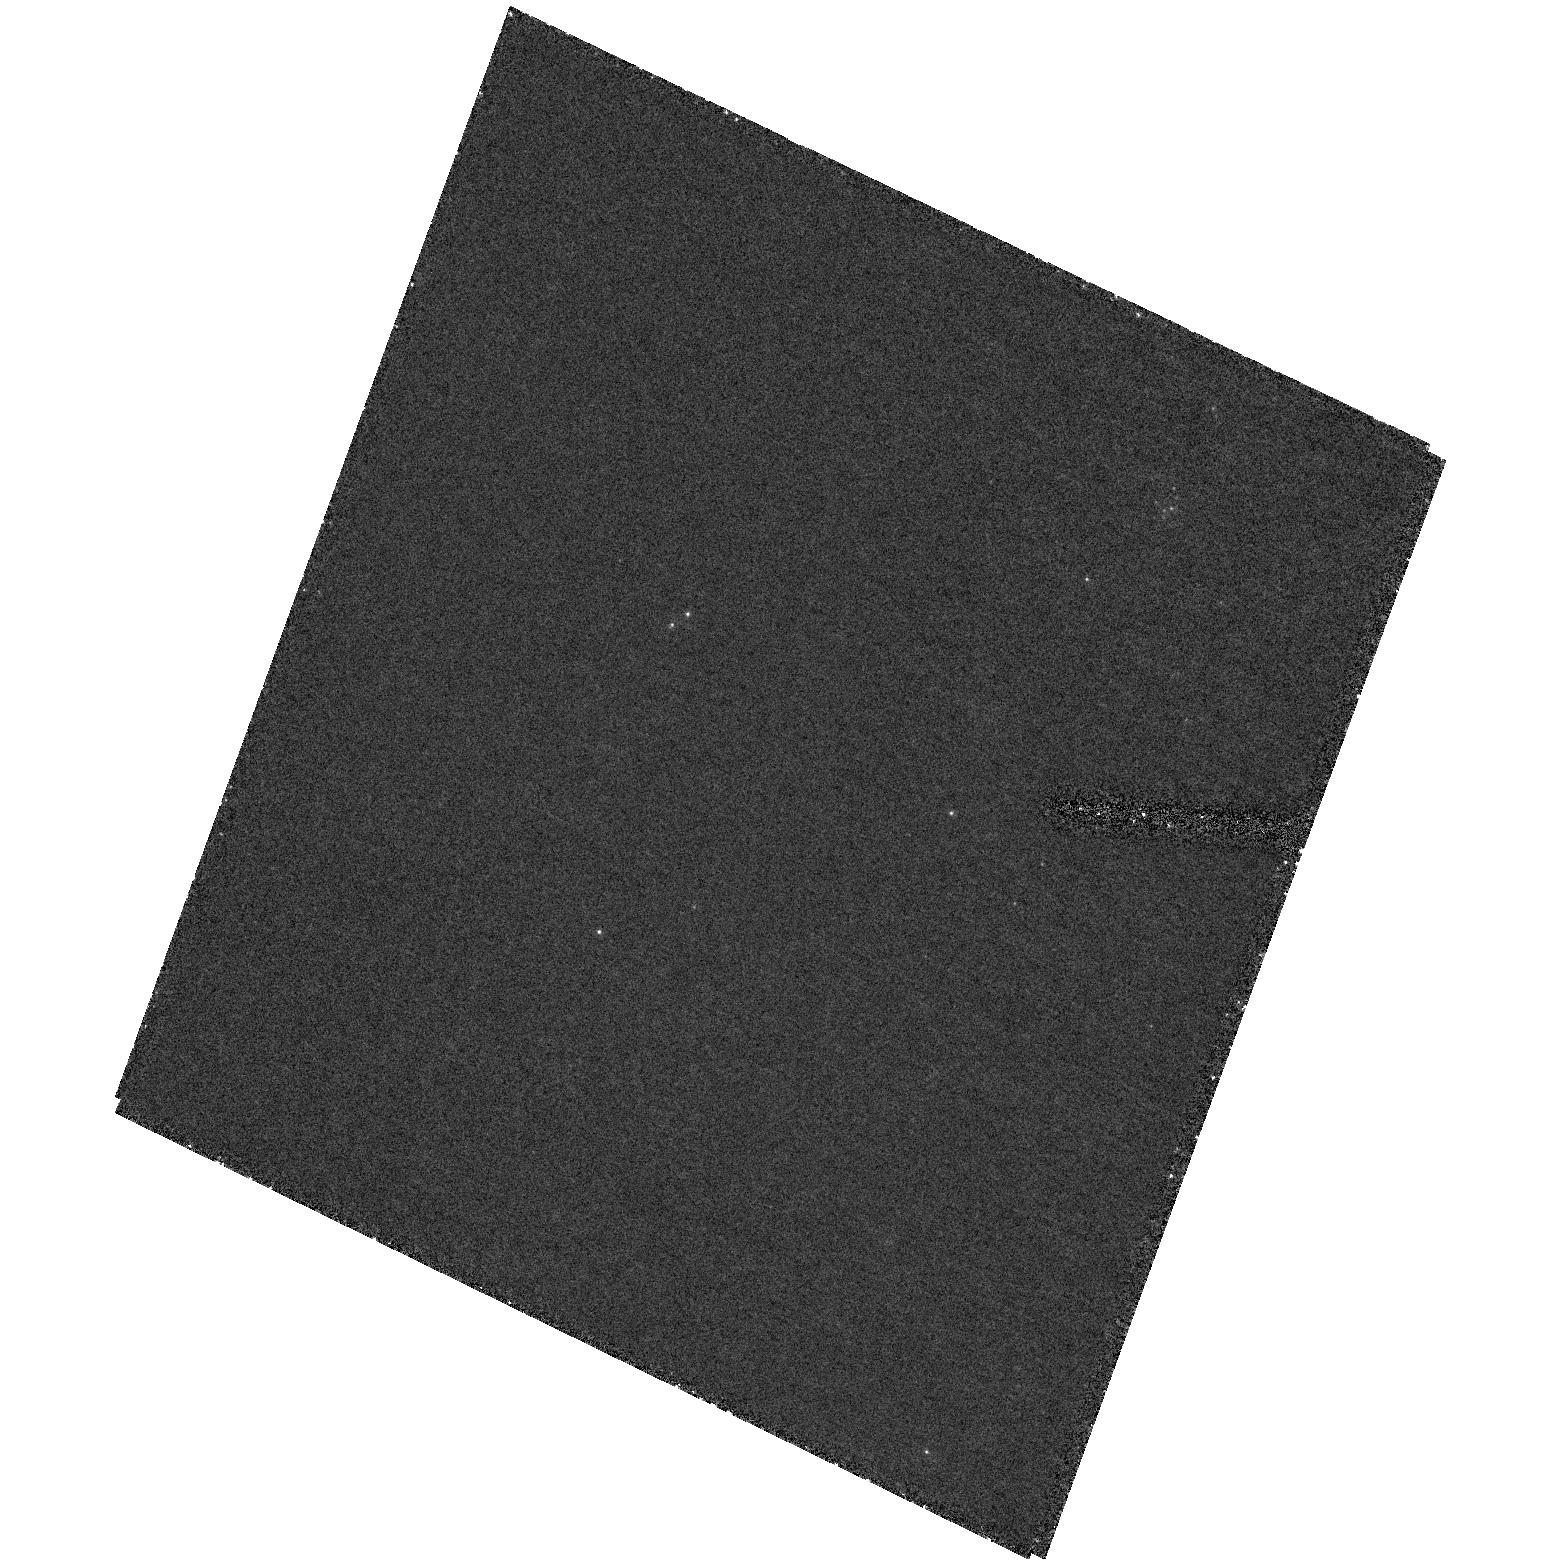
Target: field at RA 35.707°, Dec 42.380°. Instrument: ACS/HRC. Filter: F250W. Exposure: 1.9 h. Observation ID: hst_9414_04_acs_hrc_f250w_j8eo04

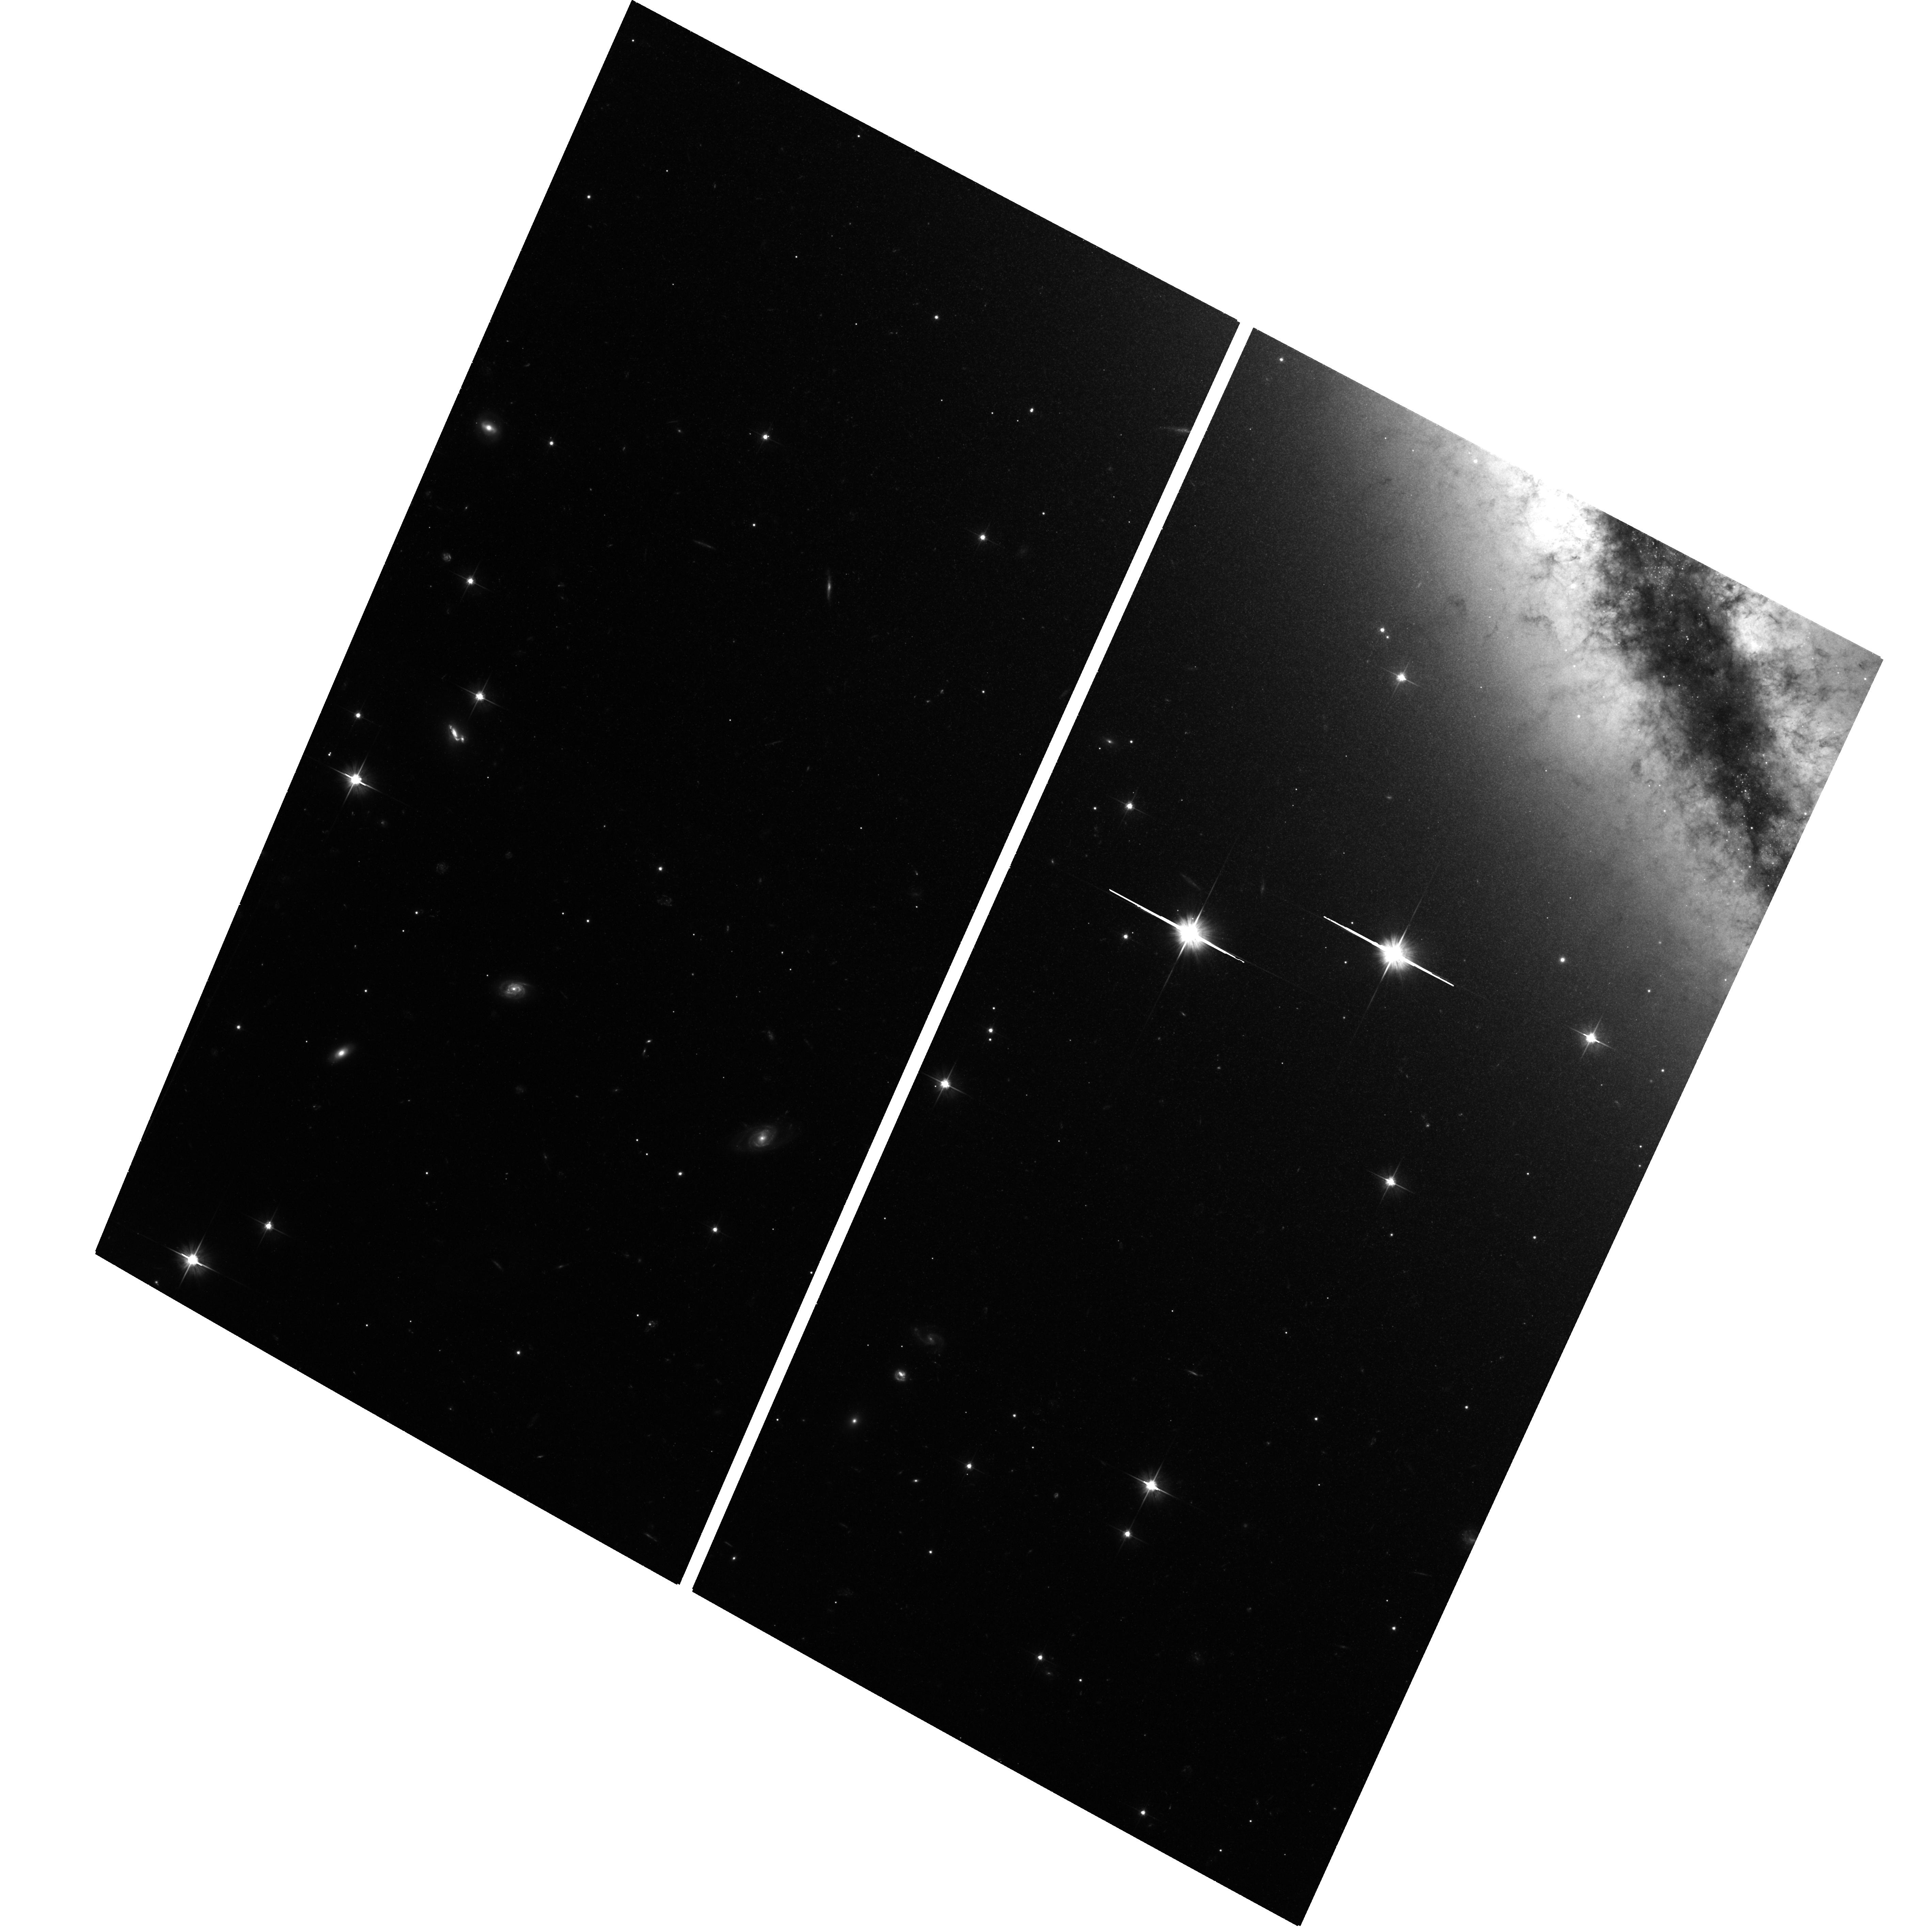
Target: NGC891-HALO1. Instrument: ACS/WFC. Filter: F606W. Exposure: 2.1 h. Observation ID: hst_9414_01_acs_wfc_f606w_j8eo01

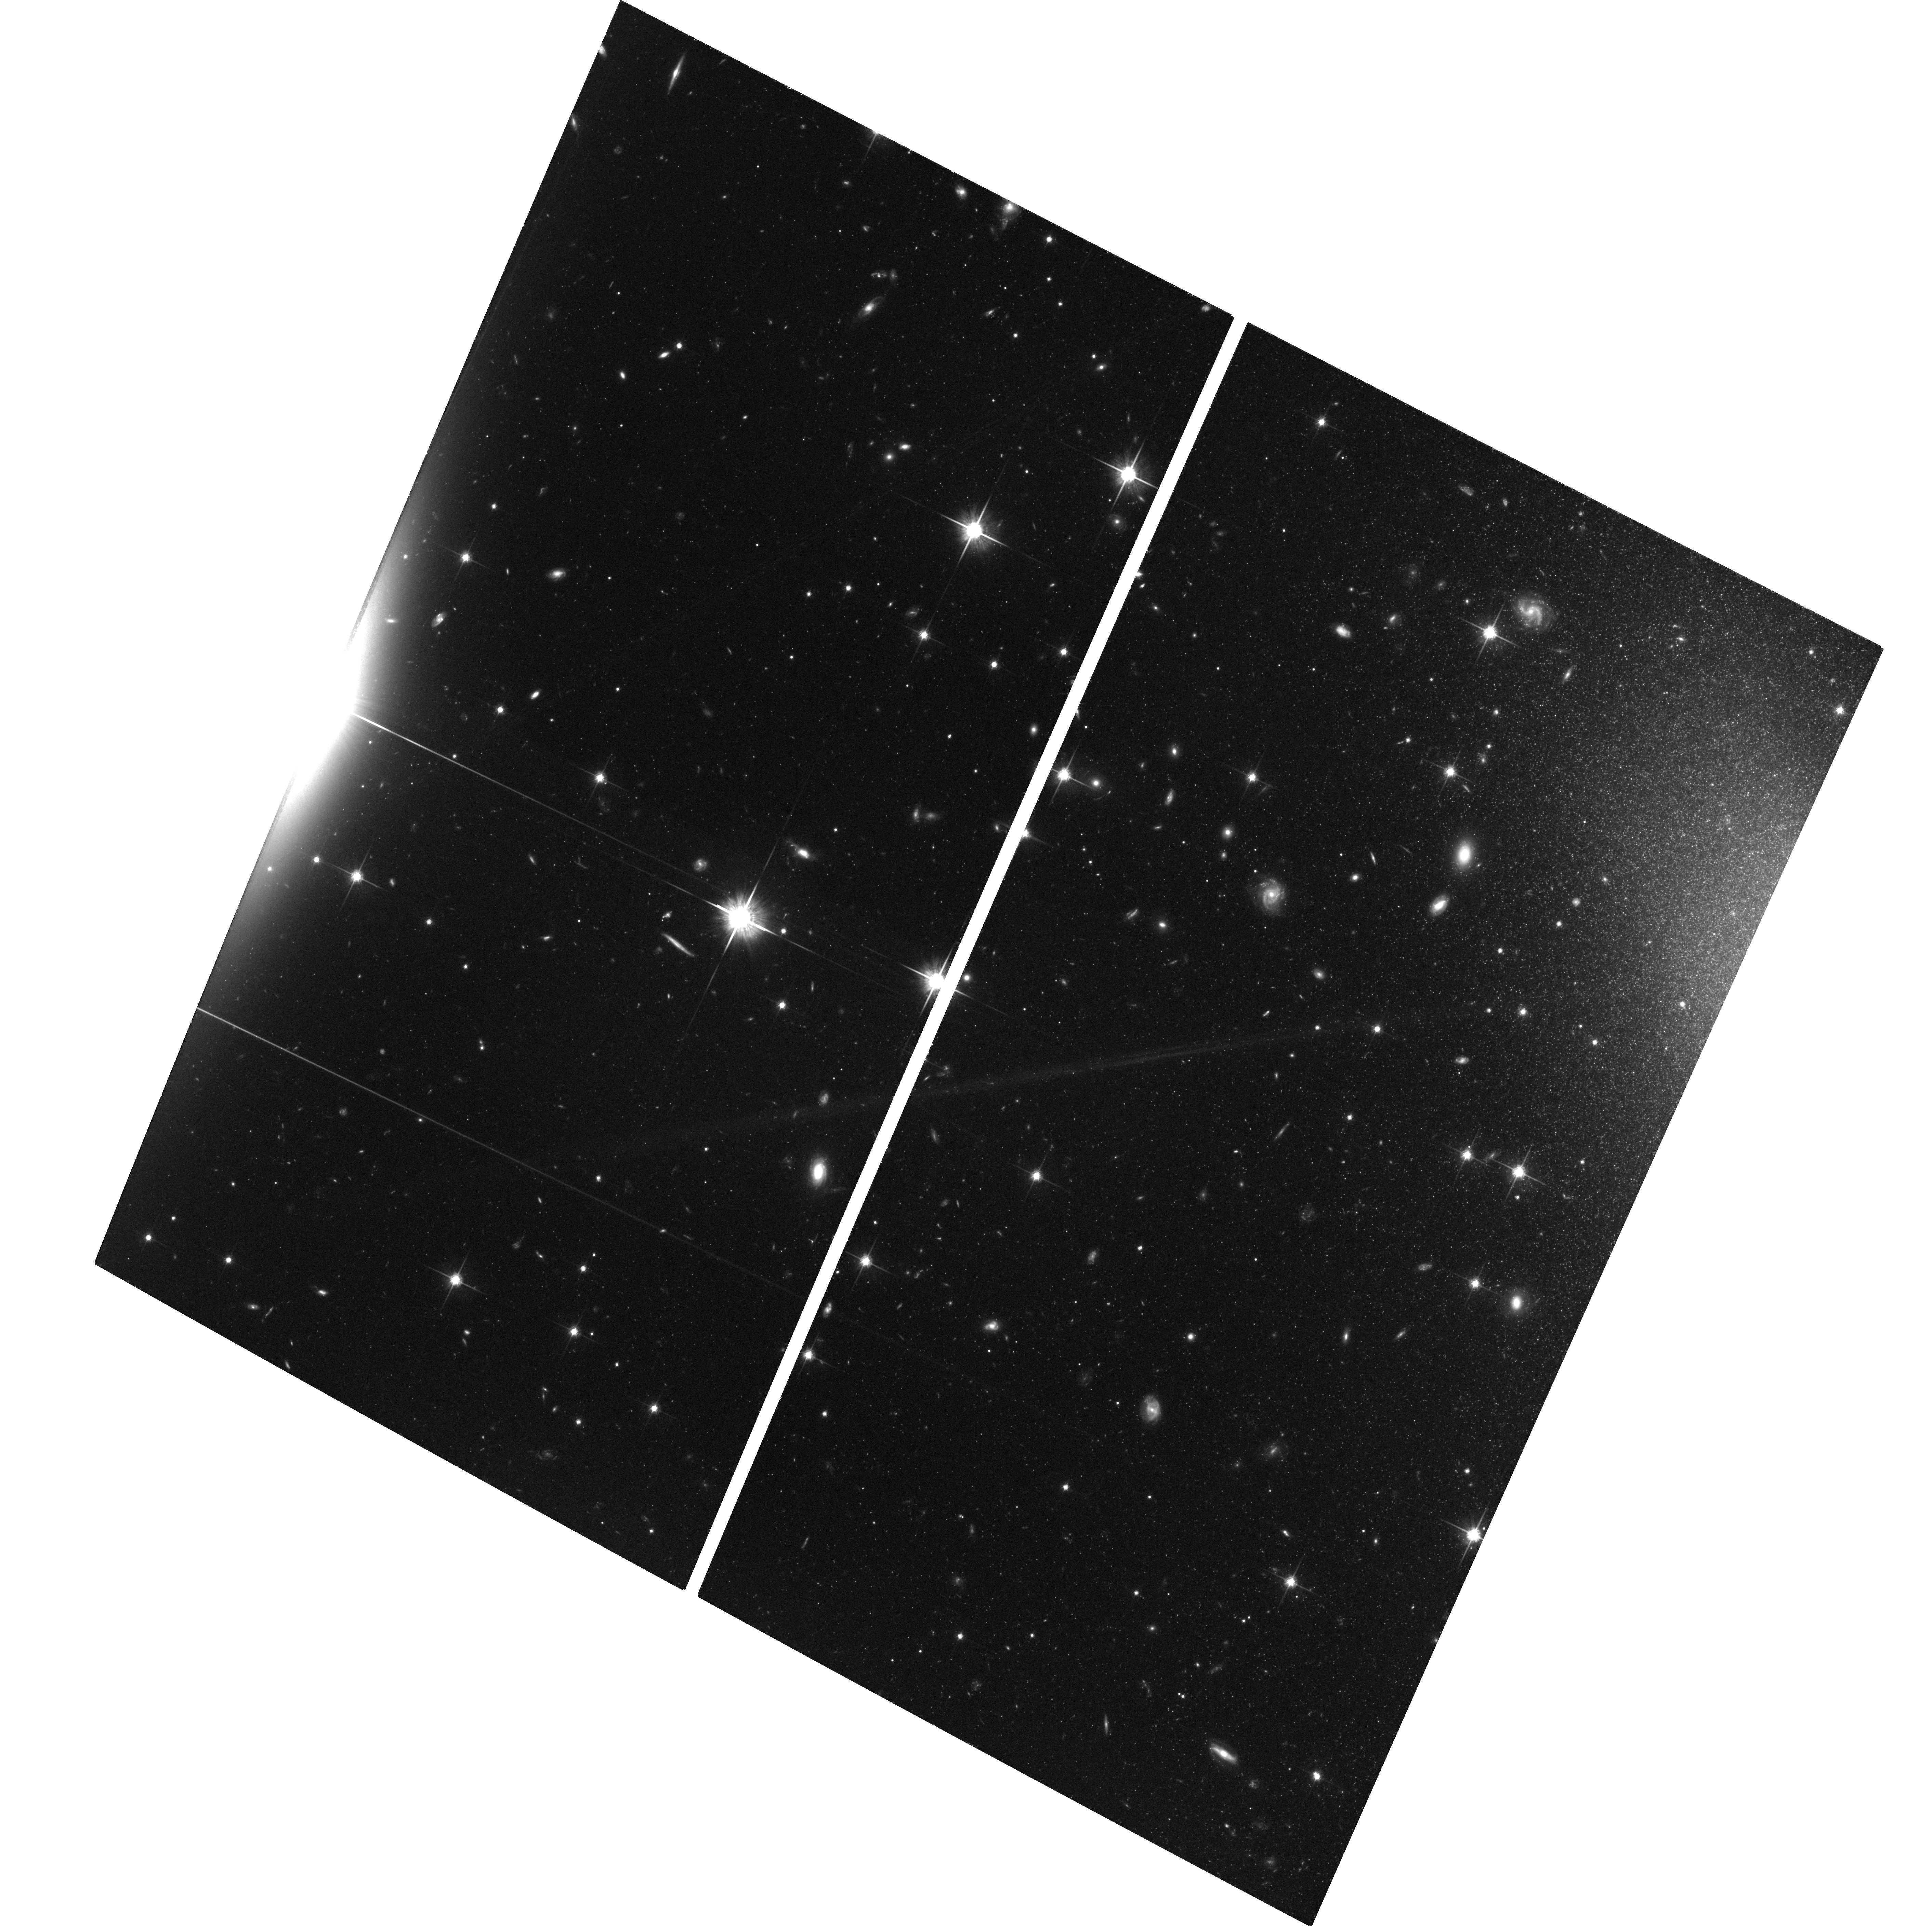
Target: NGC891-HALO3. Instrument: ACS/WFC. Filter: F814W. Exposure: 2.1 h. Observation ID: hst_9414_06_acs_wfc_f814w_j8eo06

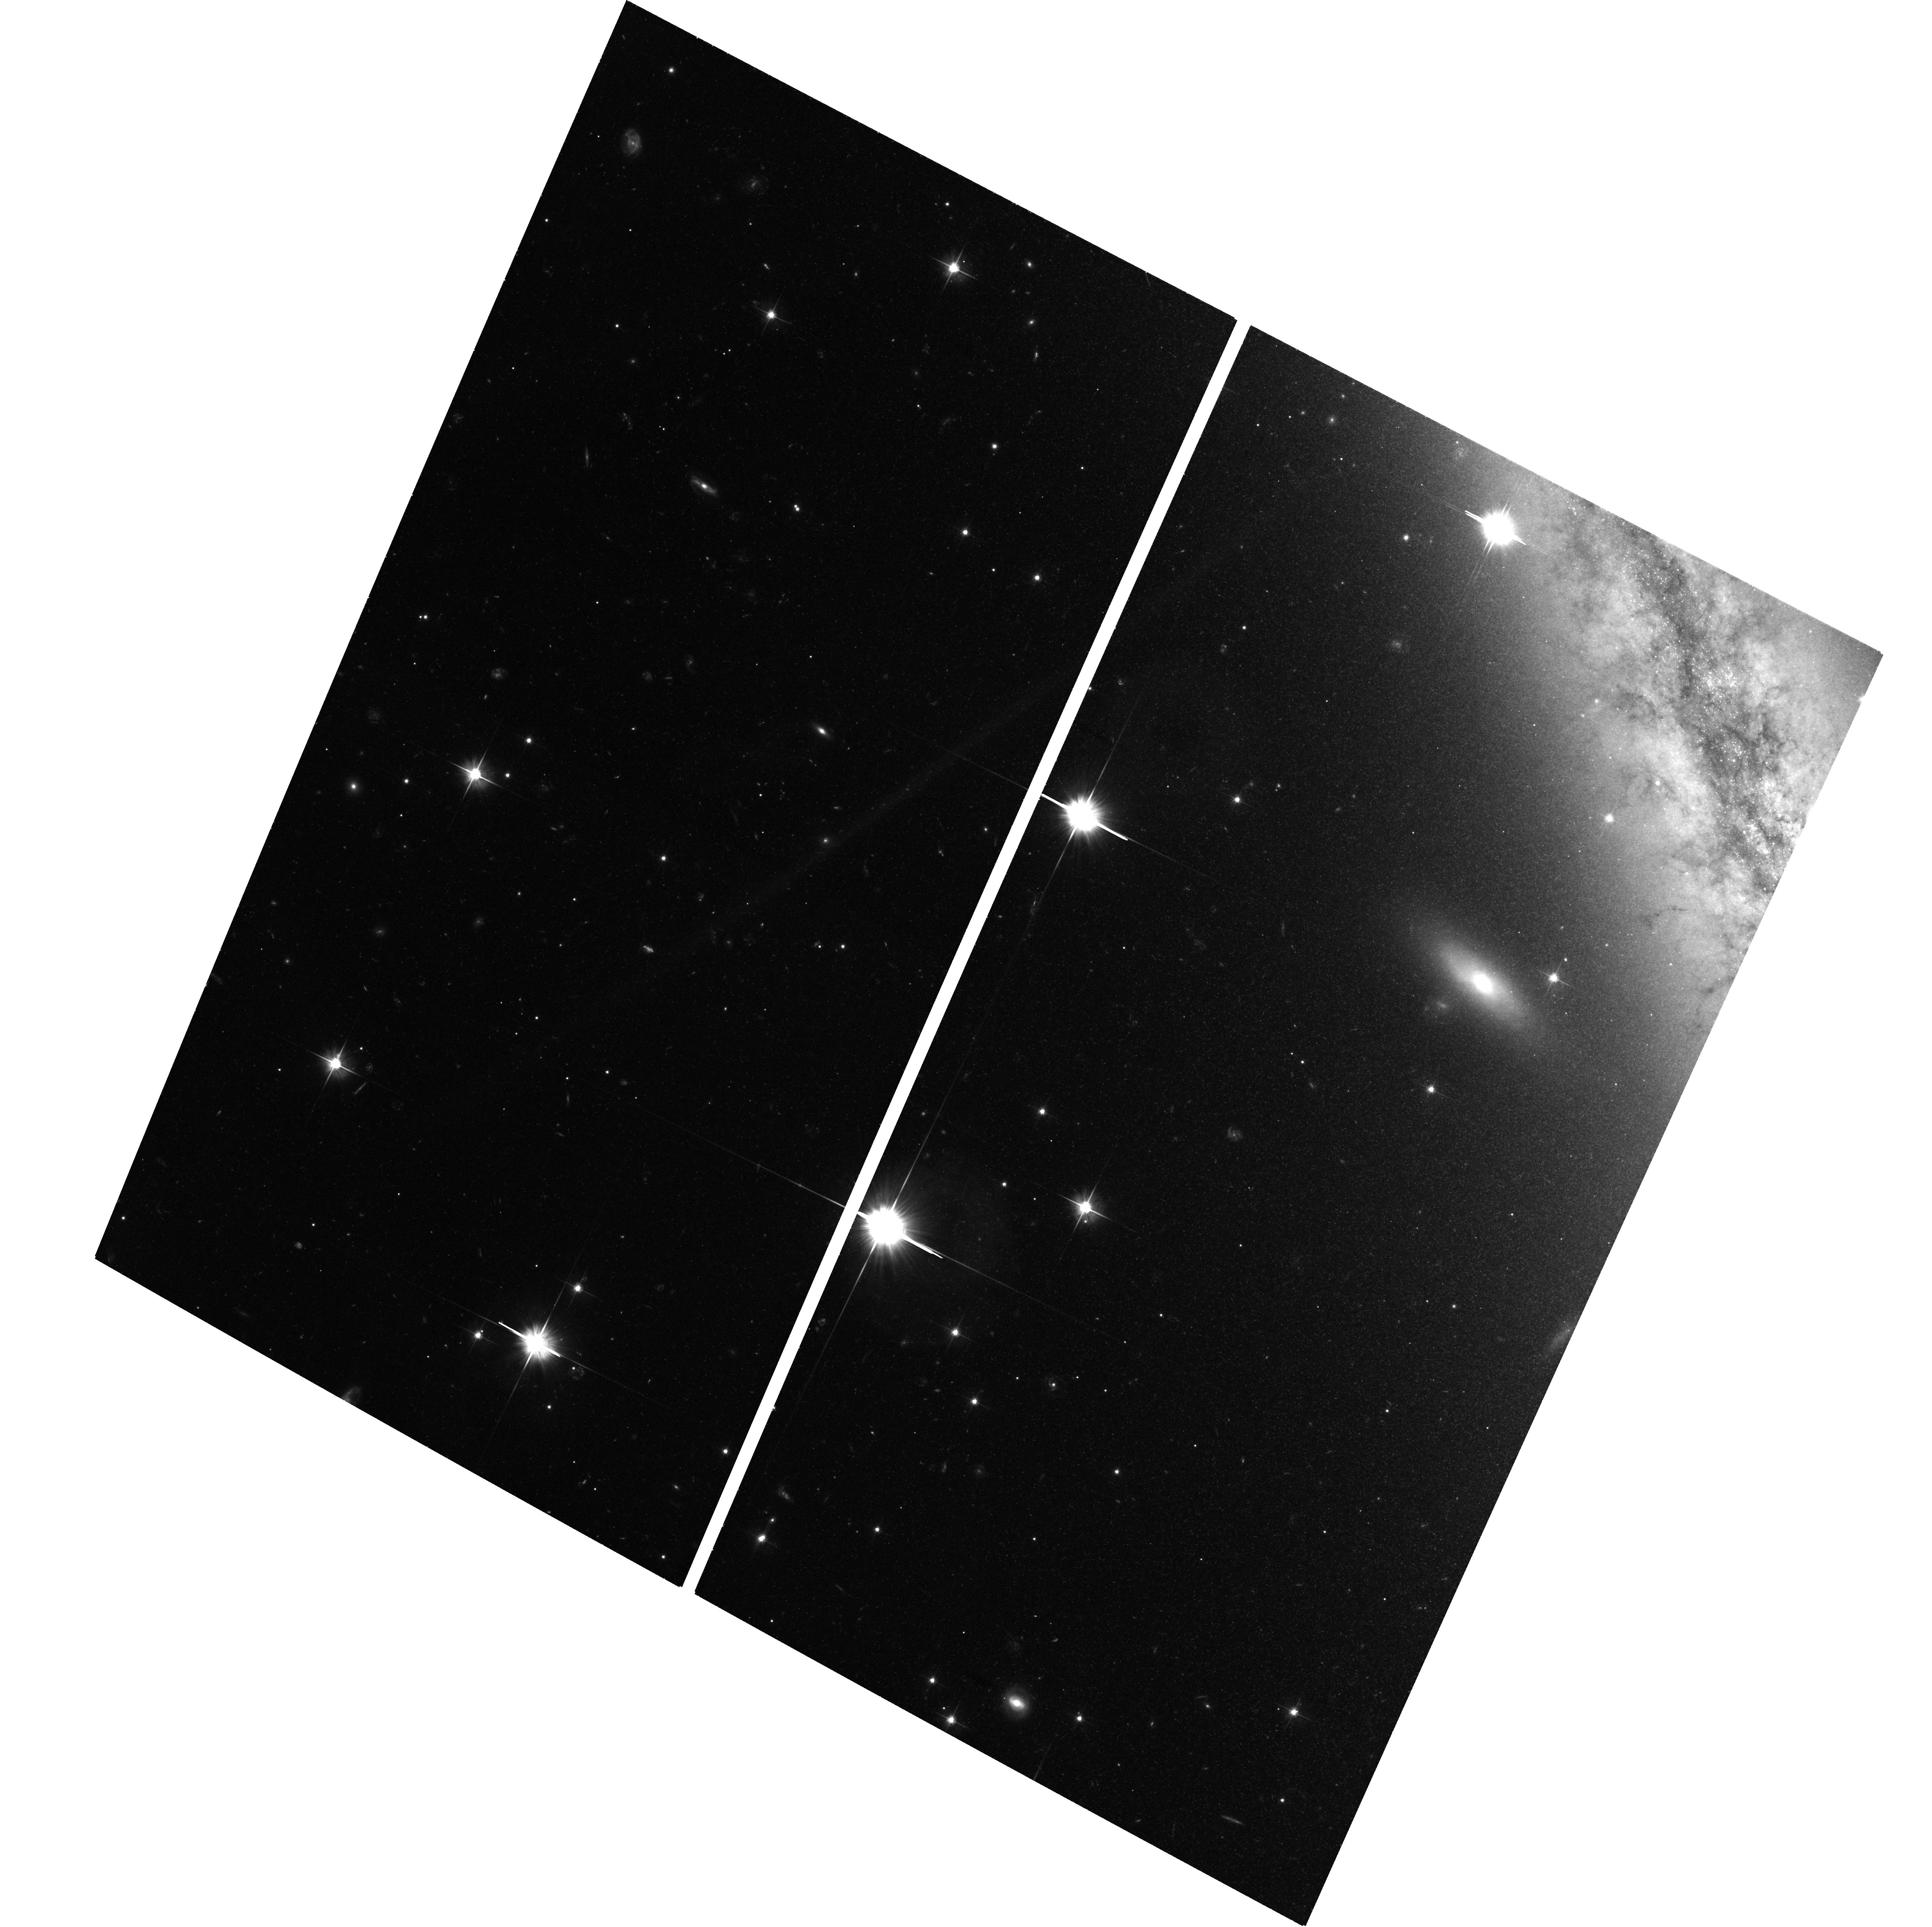
Target: NGC891-HALO2. Instrument: ACS/WFC. Filter: F606W. Exposure: 2.1 h. Observation ID: hst_9414_03_acs_wfc_f606w_j8eo03

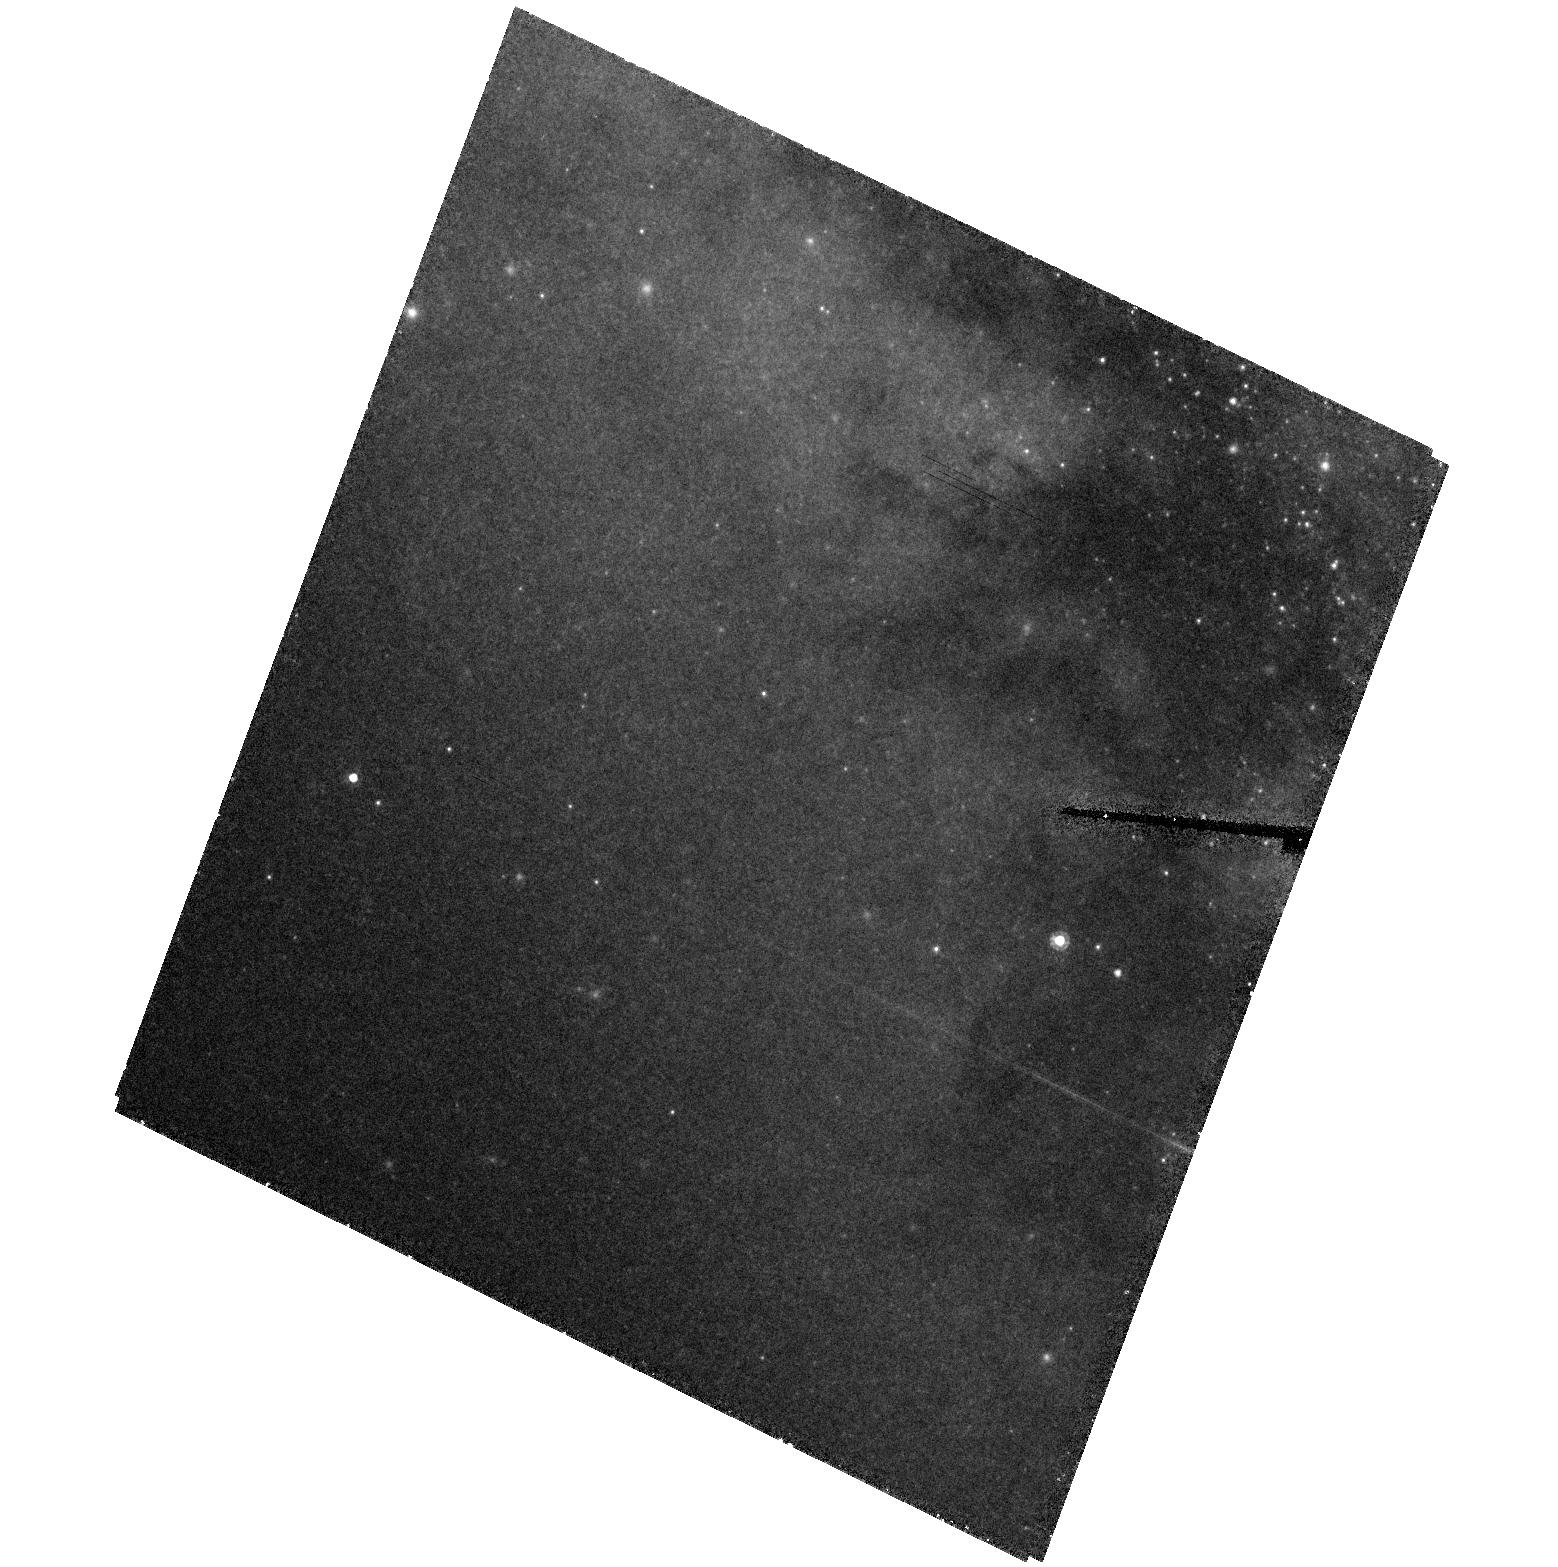
Target: field at RA 35.678°, Dec 42.328°. Instrument: ACS/HRC. Filter: F555W. Exposure: 1.9 h. Observation ID: hst_9414_01_acs_hrc_f555w_j8eo01

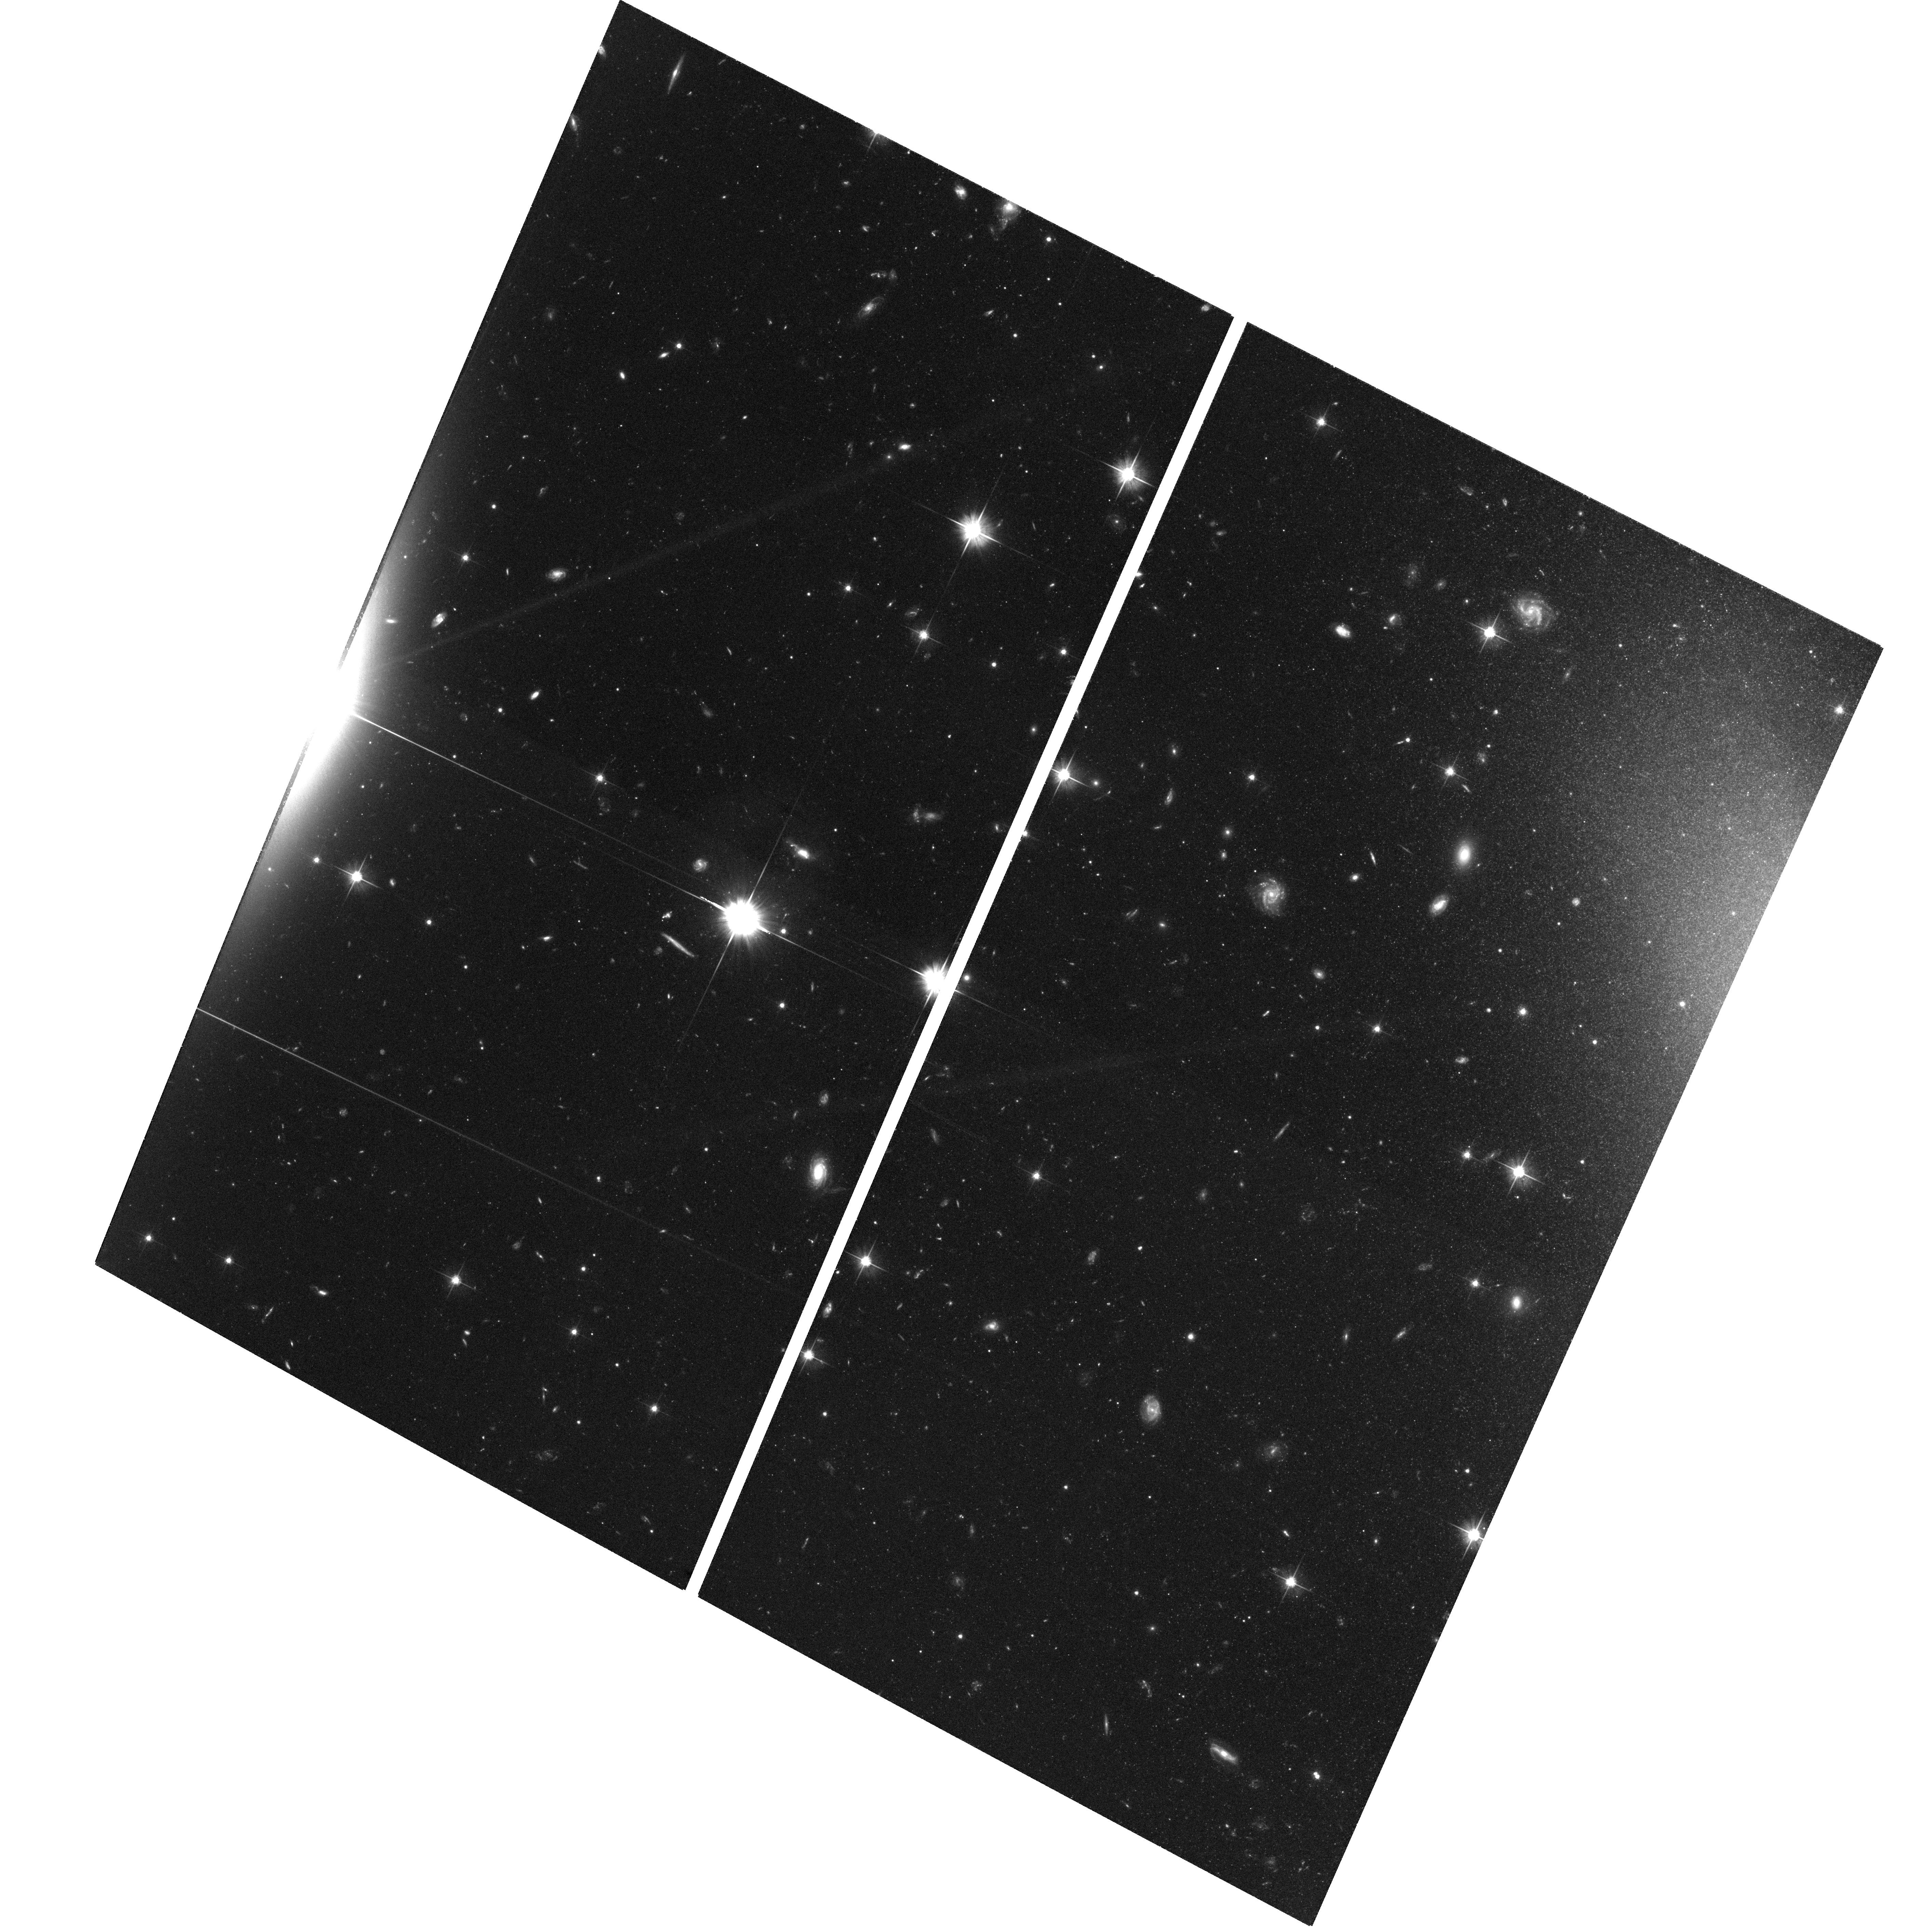
Target: NGC891-HALO3. Instrument: ACS/WFC. Filter: F606W. Exposure: 2.1 h. Observation ID: hst_9414_05_acs_wfc_f606w_j8eo05

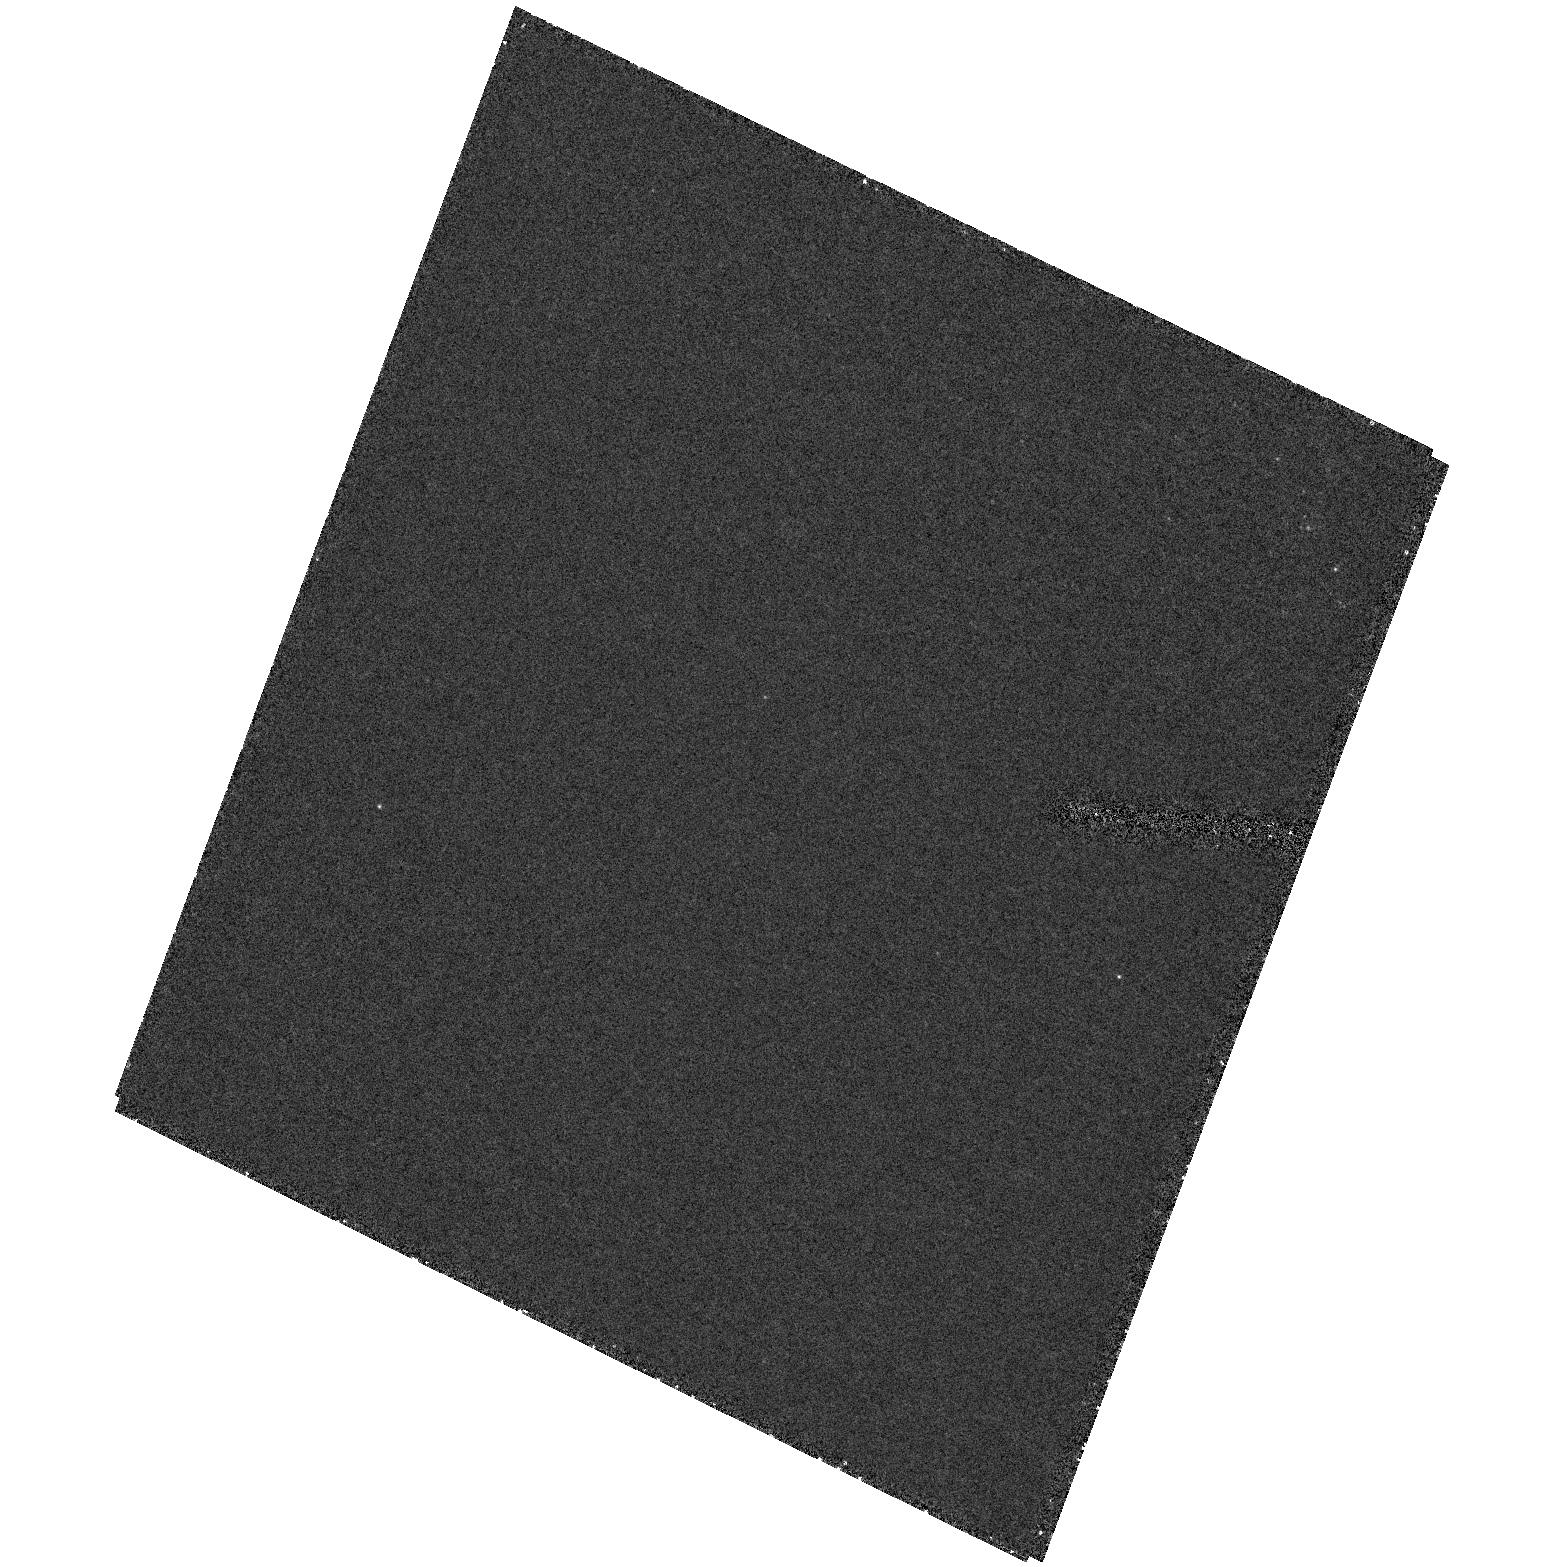
Target: field at RA 35.678°, Dec 42.328°. Instrument: ACS/HRC. Filter: F250W. Exposure: 1.9 h. Observation ID: hst_9414_02_acs_hrc_f250w_j8eo02

Resolved halo stellar populations in the Milky Way analogue edge-on galaxy NGC 891 (PI: de Grijs, Richard)

The stellar halo is one of the fundamental building blocks of galaxies. Although ground-based surface photometry has shown that stellar halos exist in some spiral galaxies, with colours similar to those of the main disk, little else is known about their stellar populations. We propose to carry out a systematic study of the halo regions of the edge-on galaxy NGC 891. The resulting deep colour-magnitude diagrams will be used to infer the mean metallicity of the bright halo giants at the tip of the RGB and below, and its metallicity spread. Recently, Zepf et al. (2000) inferred that the halo metallicity of NGC 5907 has to be low (Fe/H <= -1.7), with a large stellar M/L ratio. We will be able to test this hypothesis with much better and deeper data. If we can confirm a similar halo composition in NGC 891, this would imply that the Milky Way halo might be very different from external halos. Since galactic halos trace the history of galaxy formation, this will have important implications for our understanding of galactic evolution on cosmological time scales. Using these survey data, we will be able to conclusively distinguish between genuine halo objects and merger remnants, without having to assume a scenario in which the halo field population is fully mixed. Surprisingly, such studies have not yet been undertaken for NGC 891, although the galaxy is a prime Milky Way analogue.